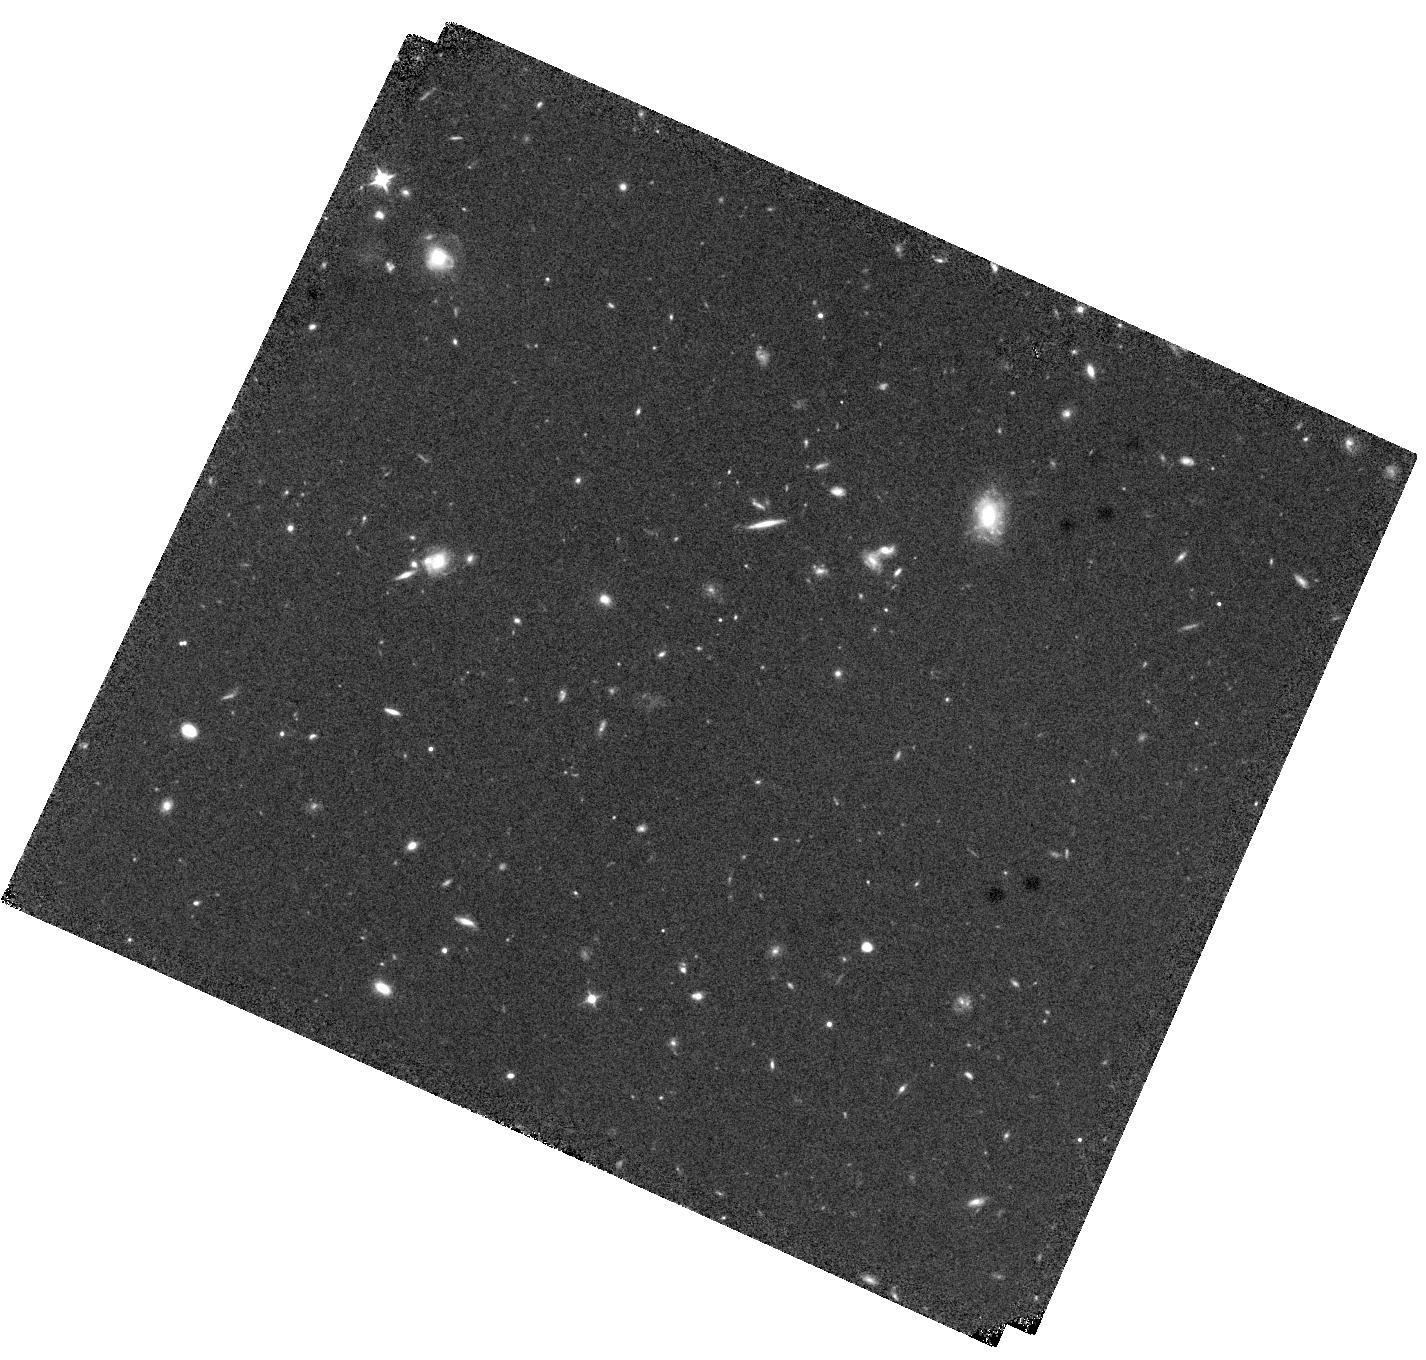
Target: B20902+34. Instrument: WFC3/IR. Filter: F105W. Exposure: 37 min. Observation ID: hst_17268_01_wfc3_ir_f105w_if3501

CO+Methanol absorption: kpc-scale diagnostic of star formation in a proto-galaxy (PI: Emonts, Bjorn)

The baryon cycle of gas in and out of galaxies is fundamental for the evolution of galaxies, clusters, and AGN. Cold molecular gas plays a critical role, but it remains challenging to detect cold gas at the (sub)-kpc scales of individual star formation regions and AGN. To overcome these limitations, molecular gas can be traced in absorption against the background continuum of distant radio sources, but such absorption signals have been mysteriously absent at z>1. We present the first high-z absorption of CO(0-1) and methanol, associated with the proto-cluster radio galaxy B2 0902+34 (z=3.4). We propose to map the CO(0-1) absorption against the complex radio source at a resolution matching that of HST. Goal is to study the distribution, kinematics, and column density of the molecular gas on kpc scales, and compare this to the galaxies, star-forming regions, and circum-galactic clumps seen with HST. We will also confirm and resolve the two 113 GHz methanol absorbers, and target for free also HCN and HCO+, which all trace much denser molecular gas compared to CO. This proposal showcases a unique diagnostic for studying star formation in the Early Universe, and offers an exciting science case for the Next-Generation VLA.